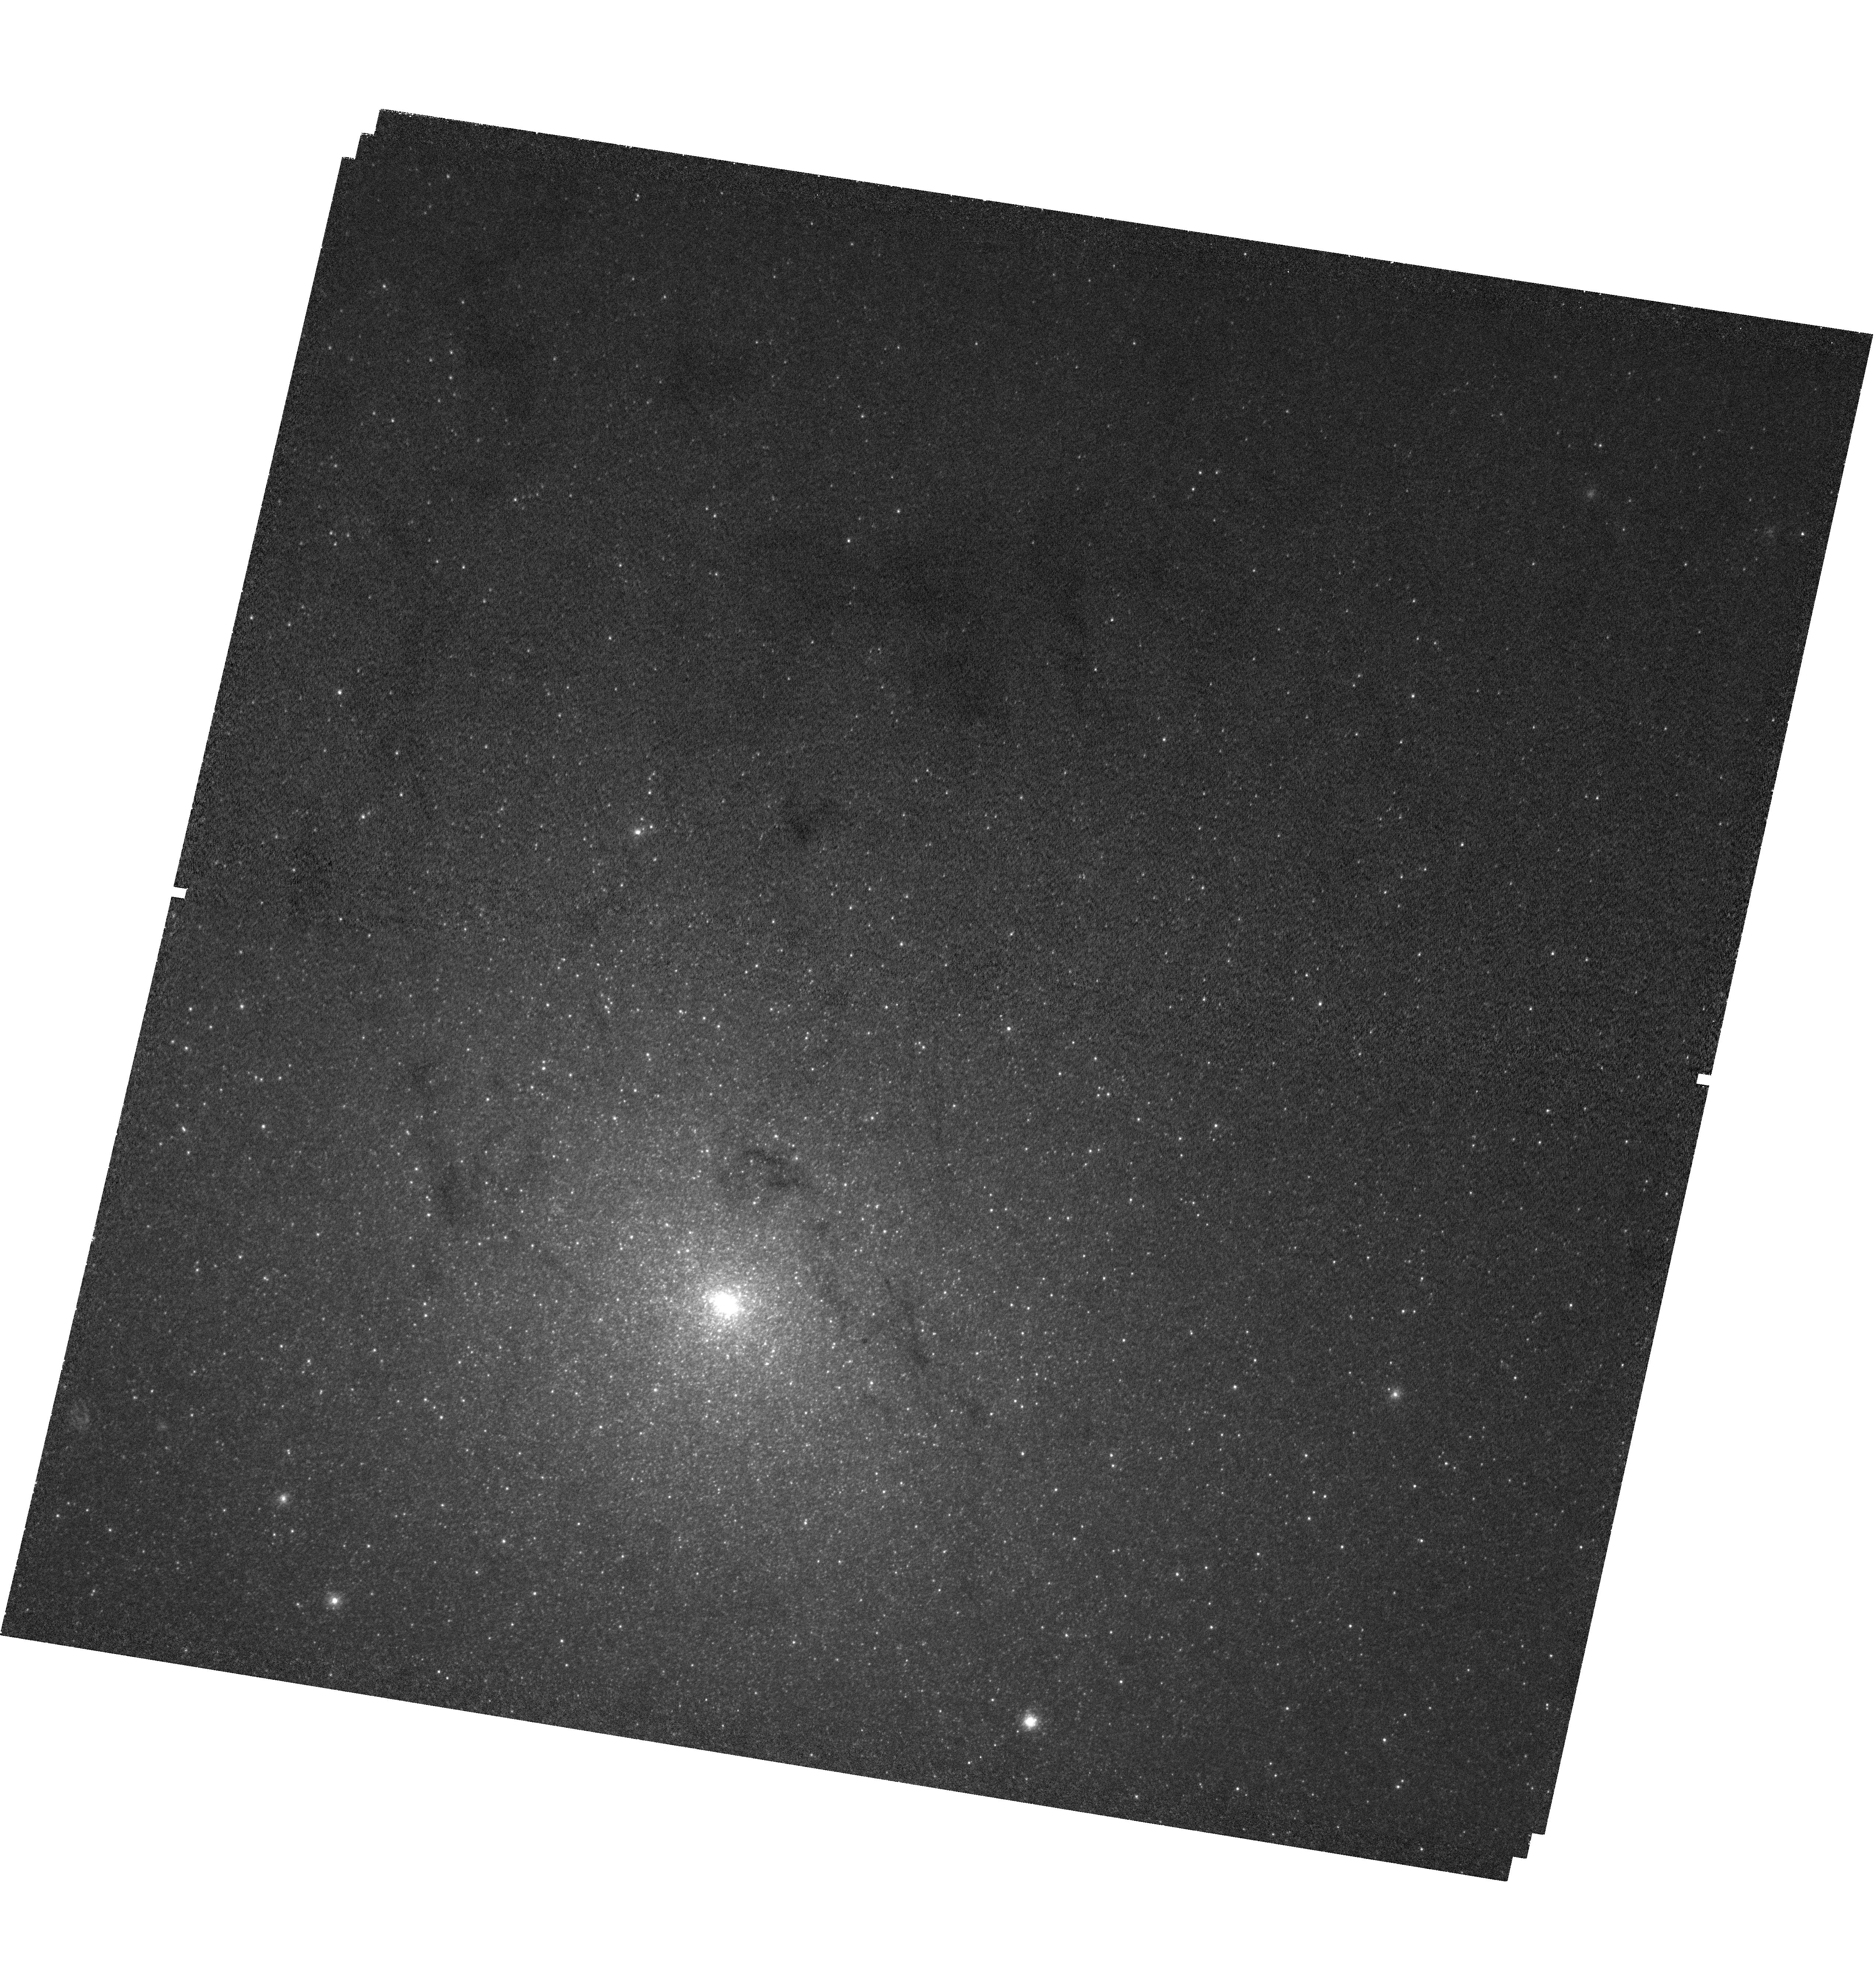
Target: NGC224-SN1885. Instrument: WFC3/UVIS. Filter: F225W. Exposure: 2.2 h. Observation ID: hst_12609_02_wfc3_uvis_f225w_ibr802

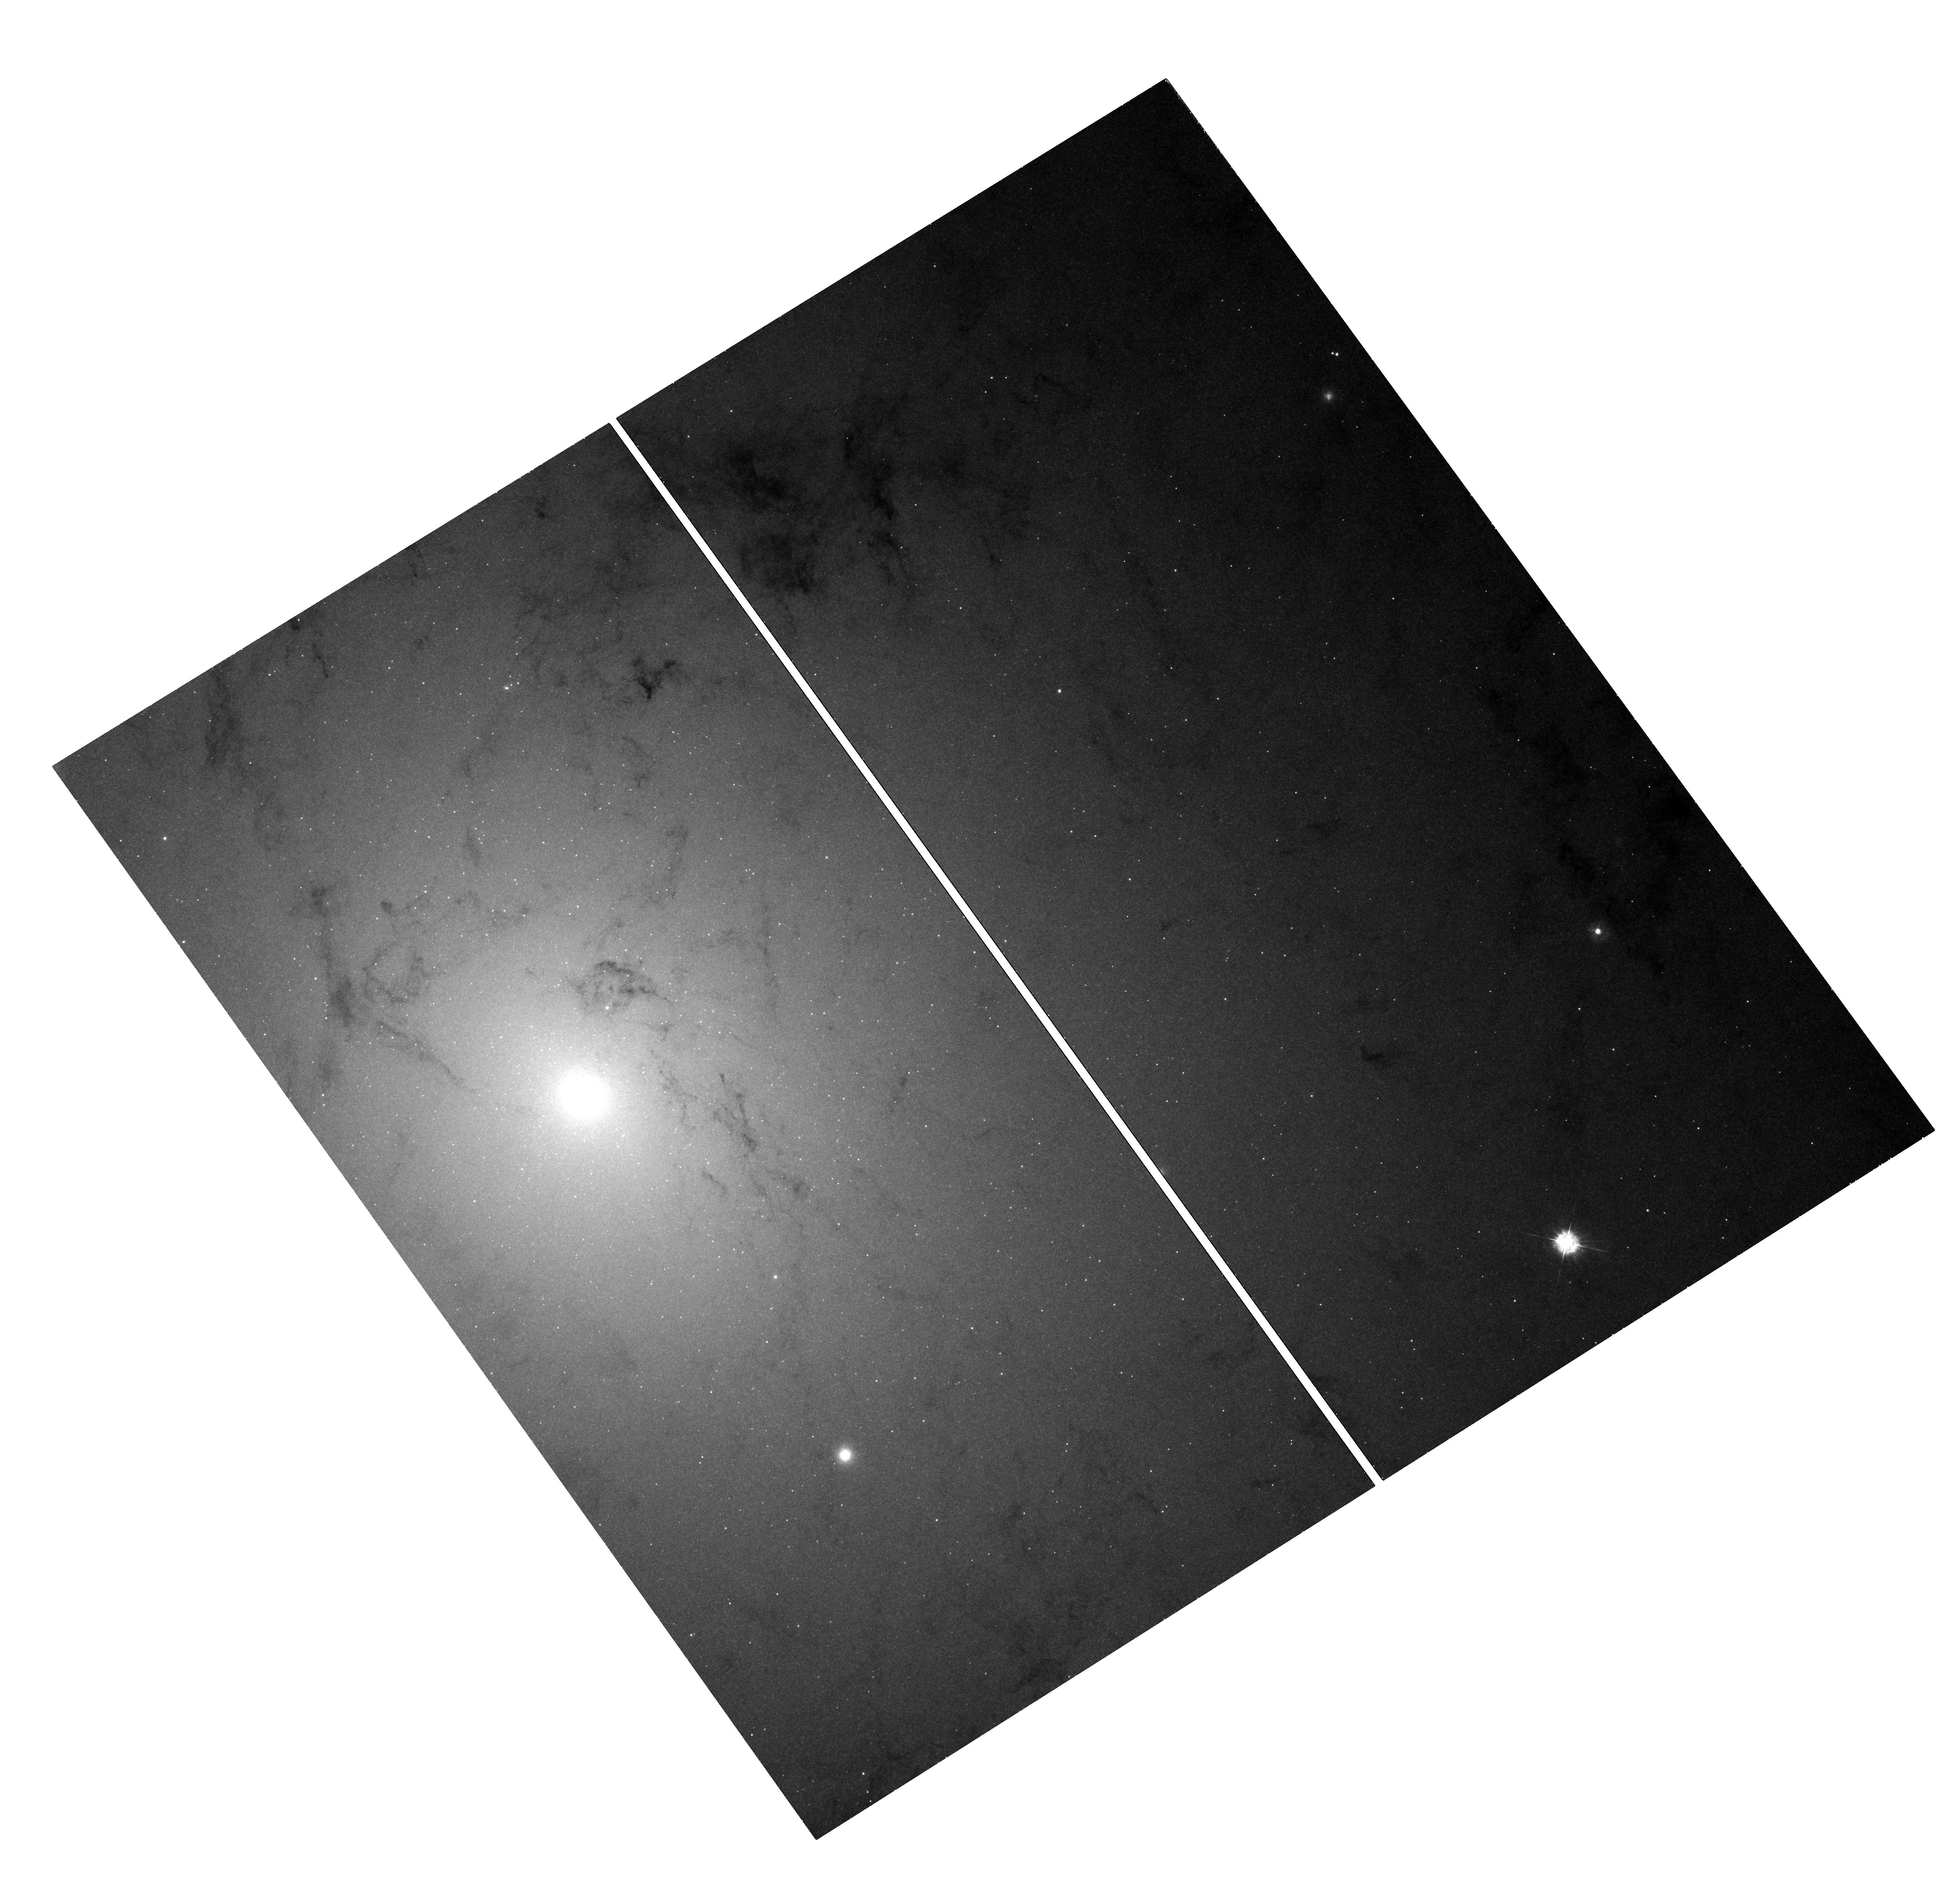
Target: NGC224-SN1885. Instrument: WFC3/UVIS. Filter: F336W. Exposure: 45 min. Observation ID: hst_12609_03_wfc3_uvis_f336w_ibr803

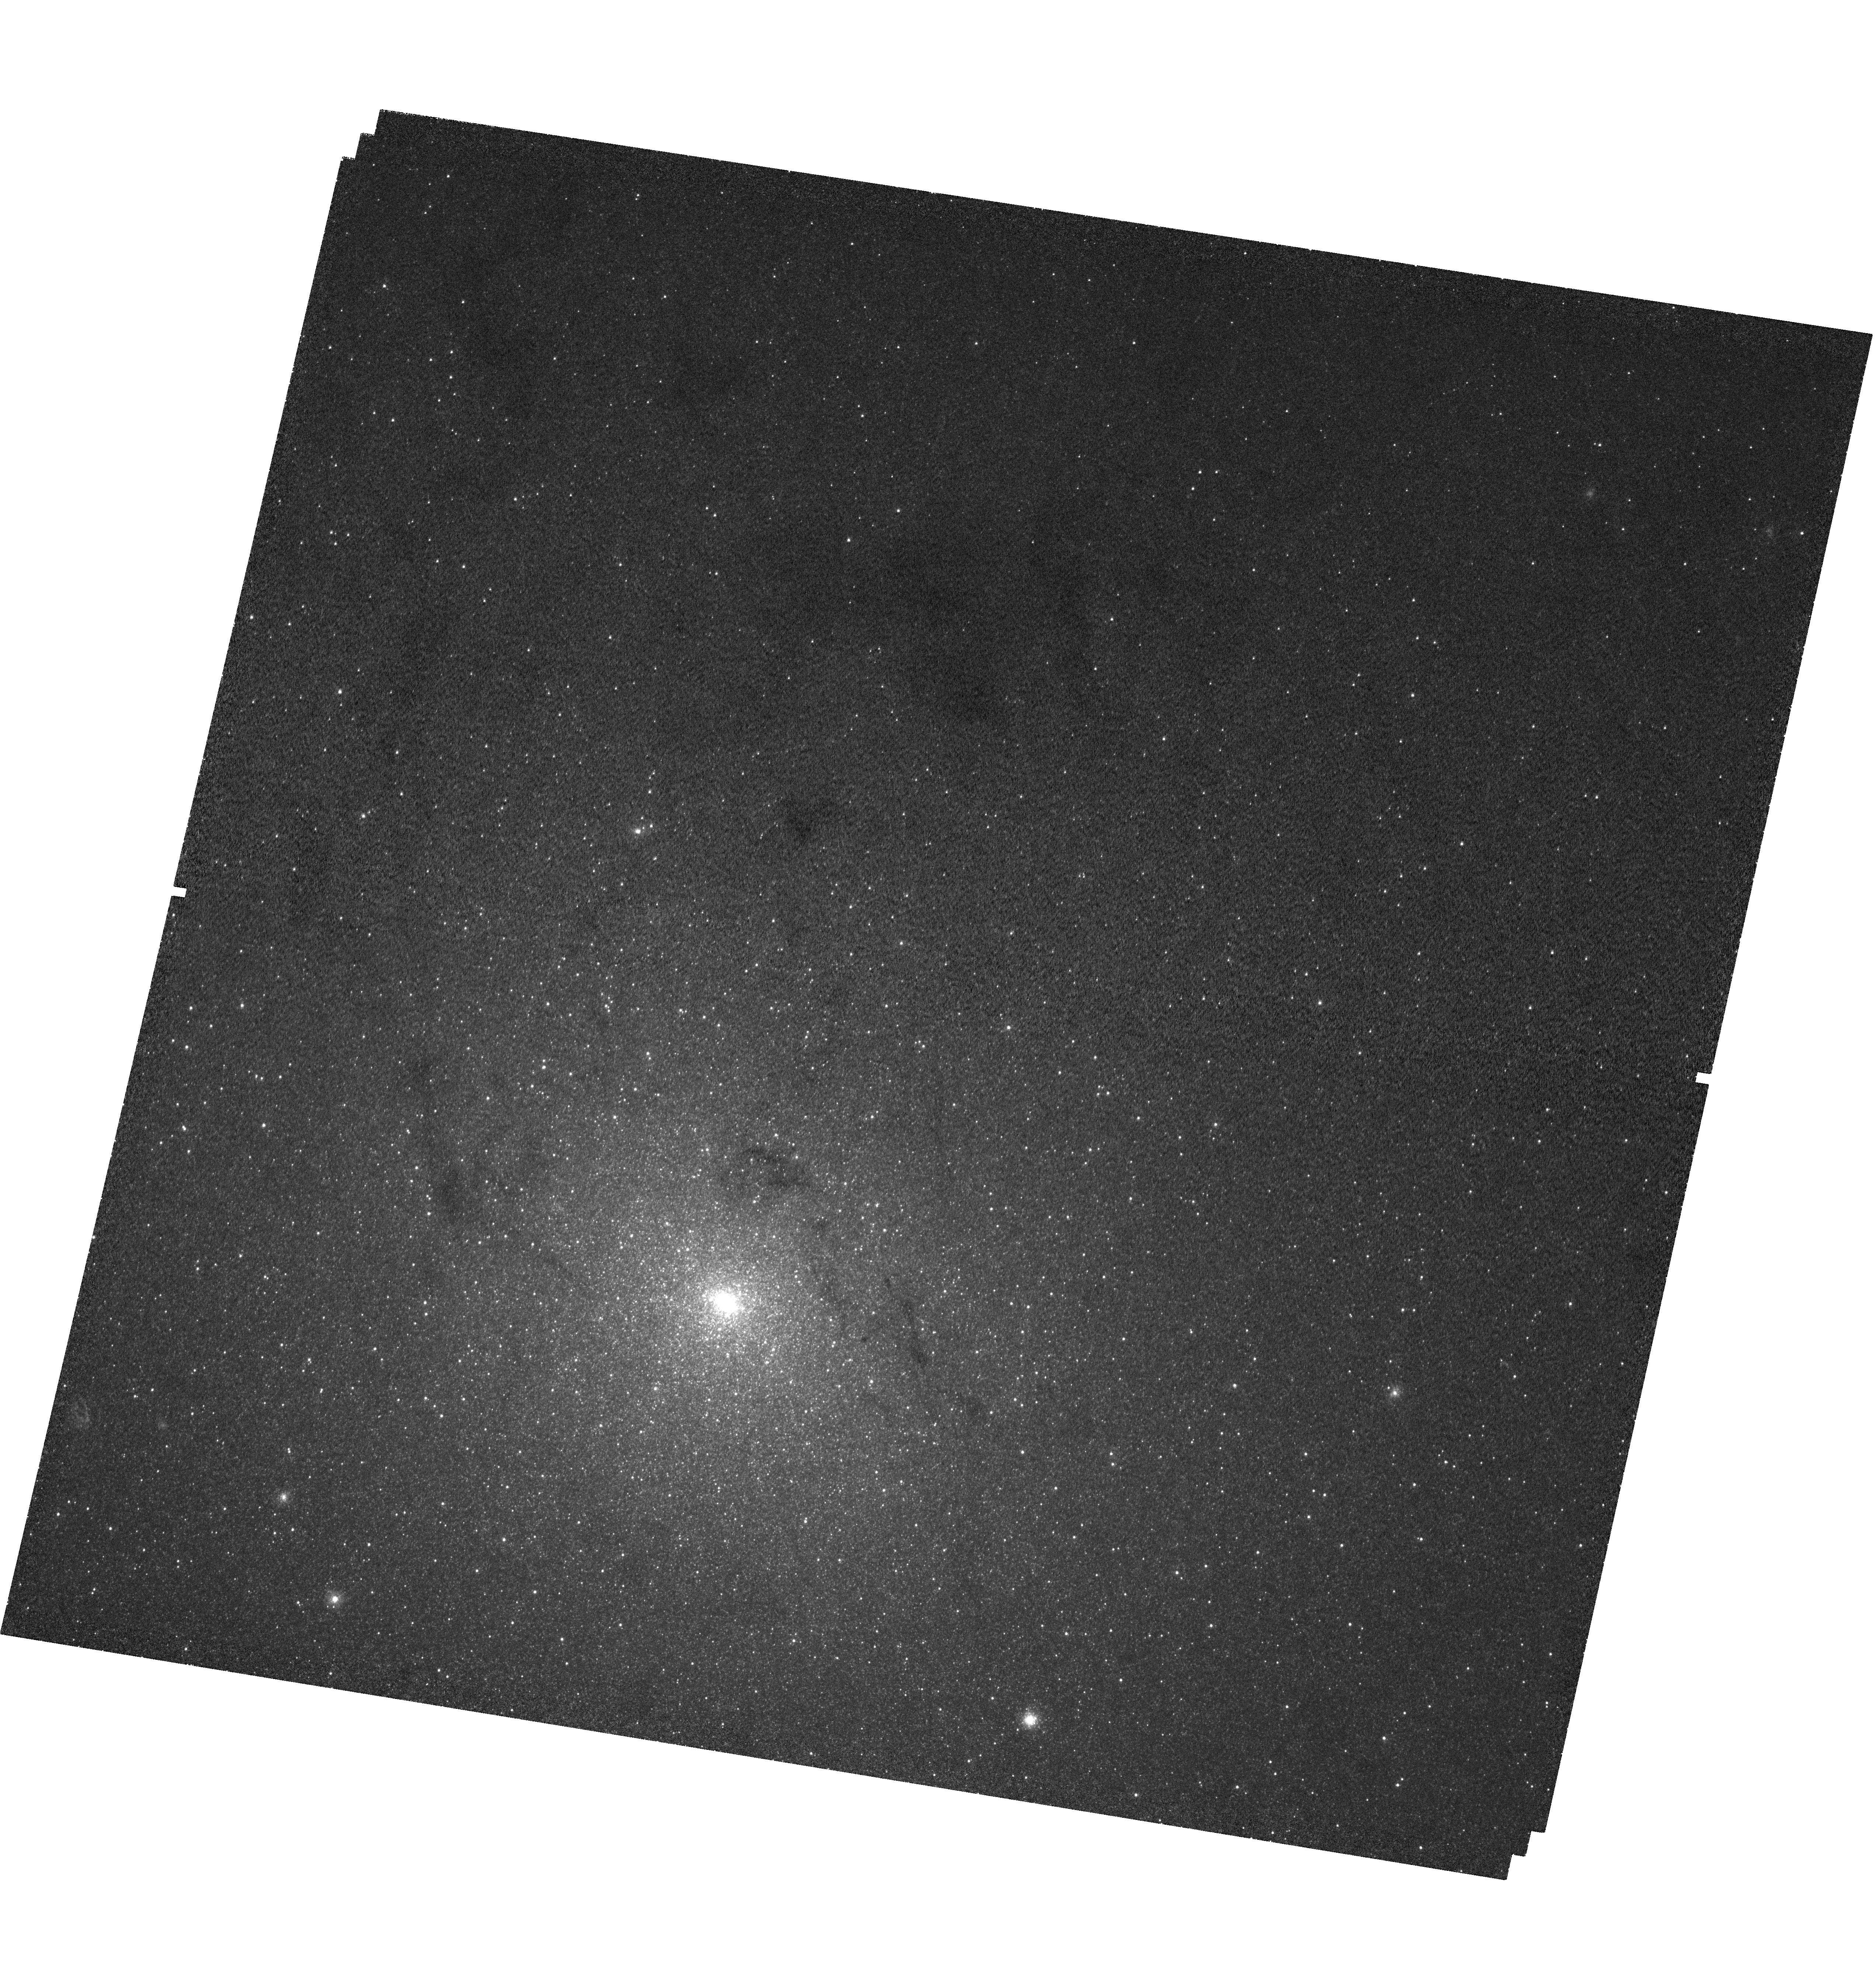
Target: NGC224-SN1885. Instrument: WFC3/UVIS. Filter: F225W. Exposure: 2.2 h. Observation ID: hst_12609_01_wfc3_uvis_f225w_ibr801

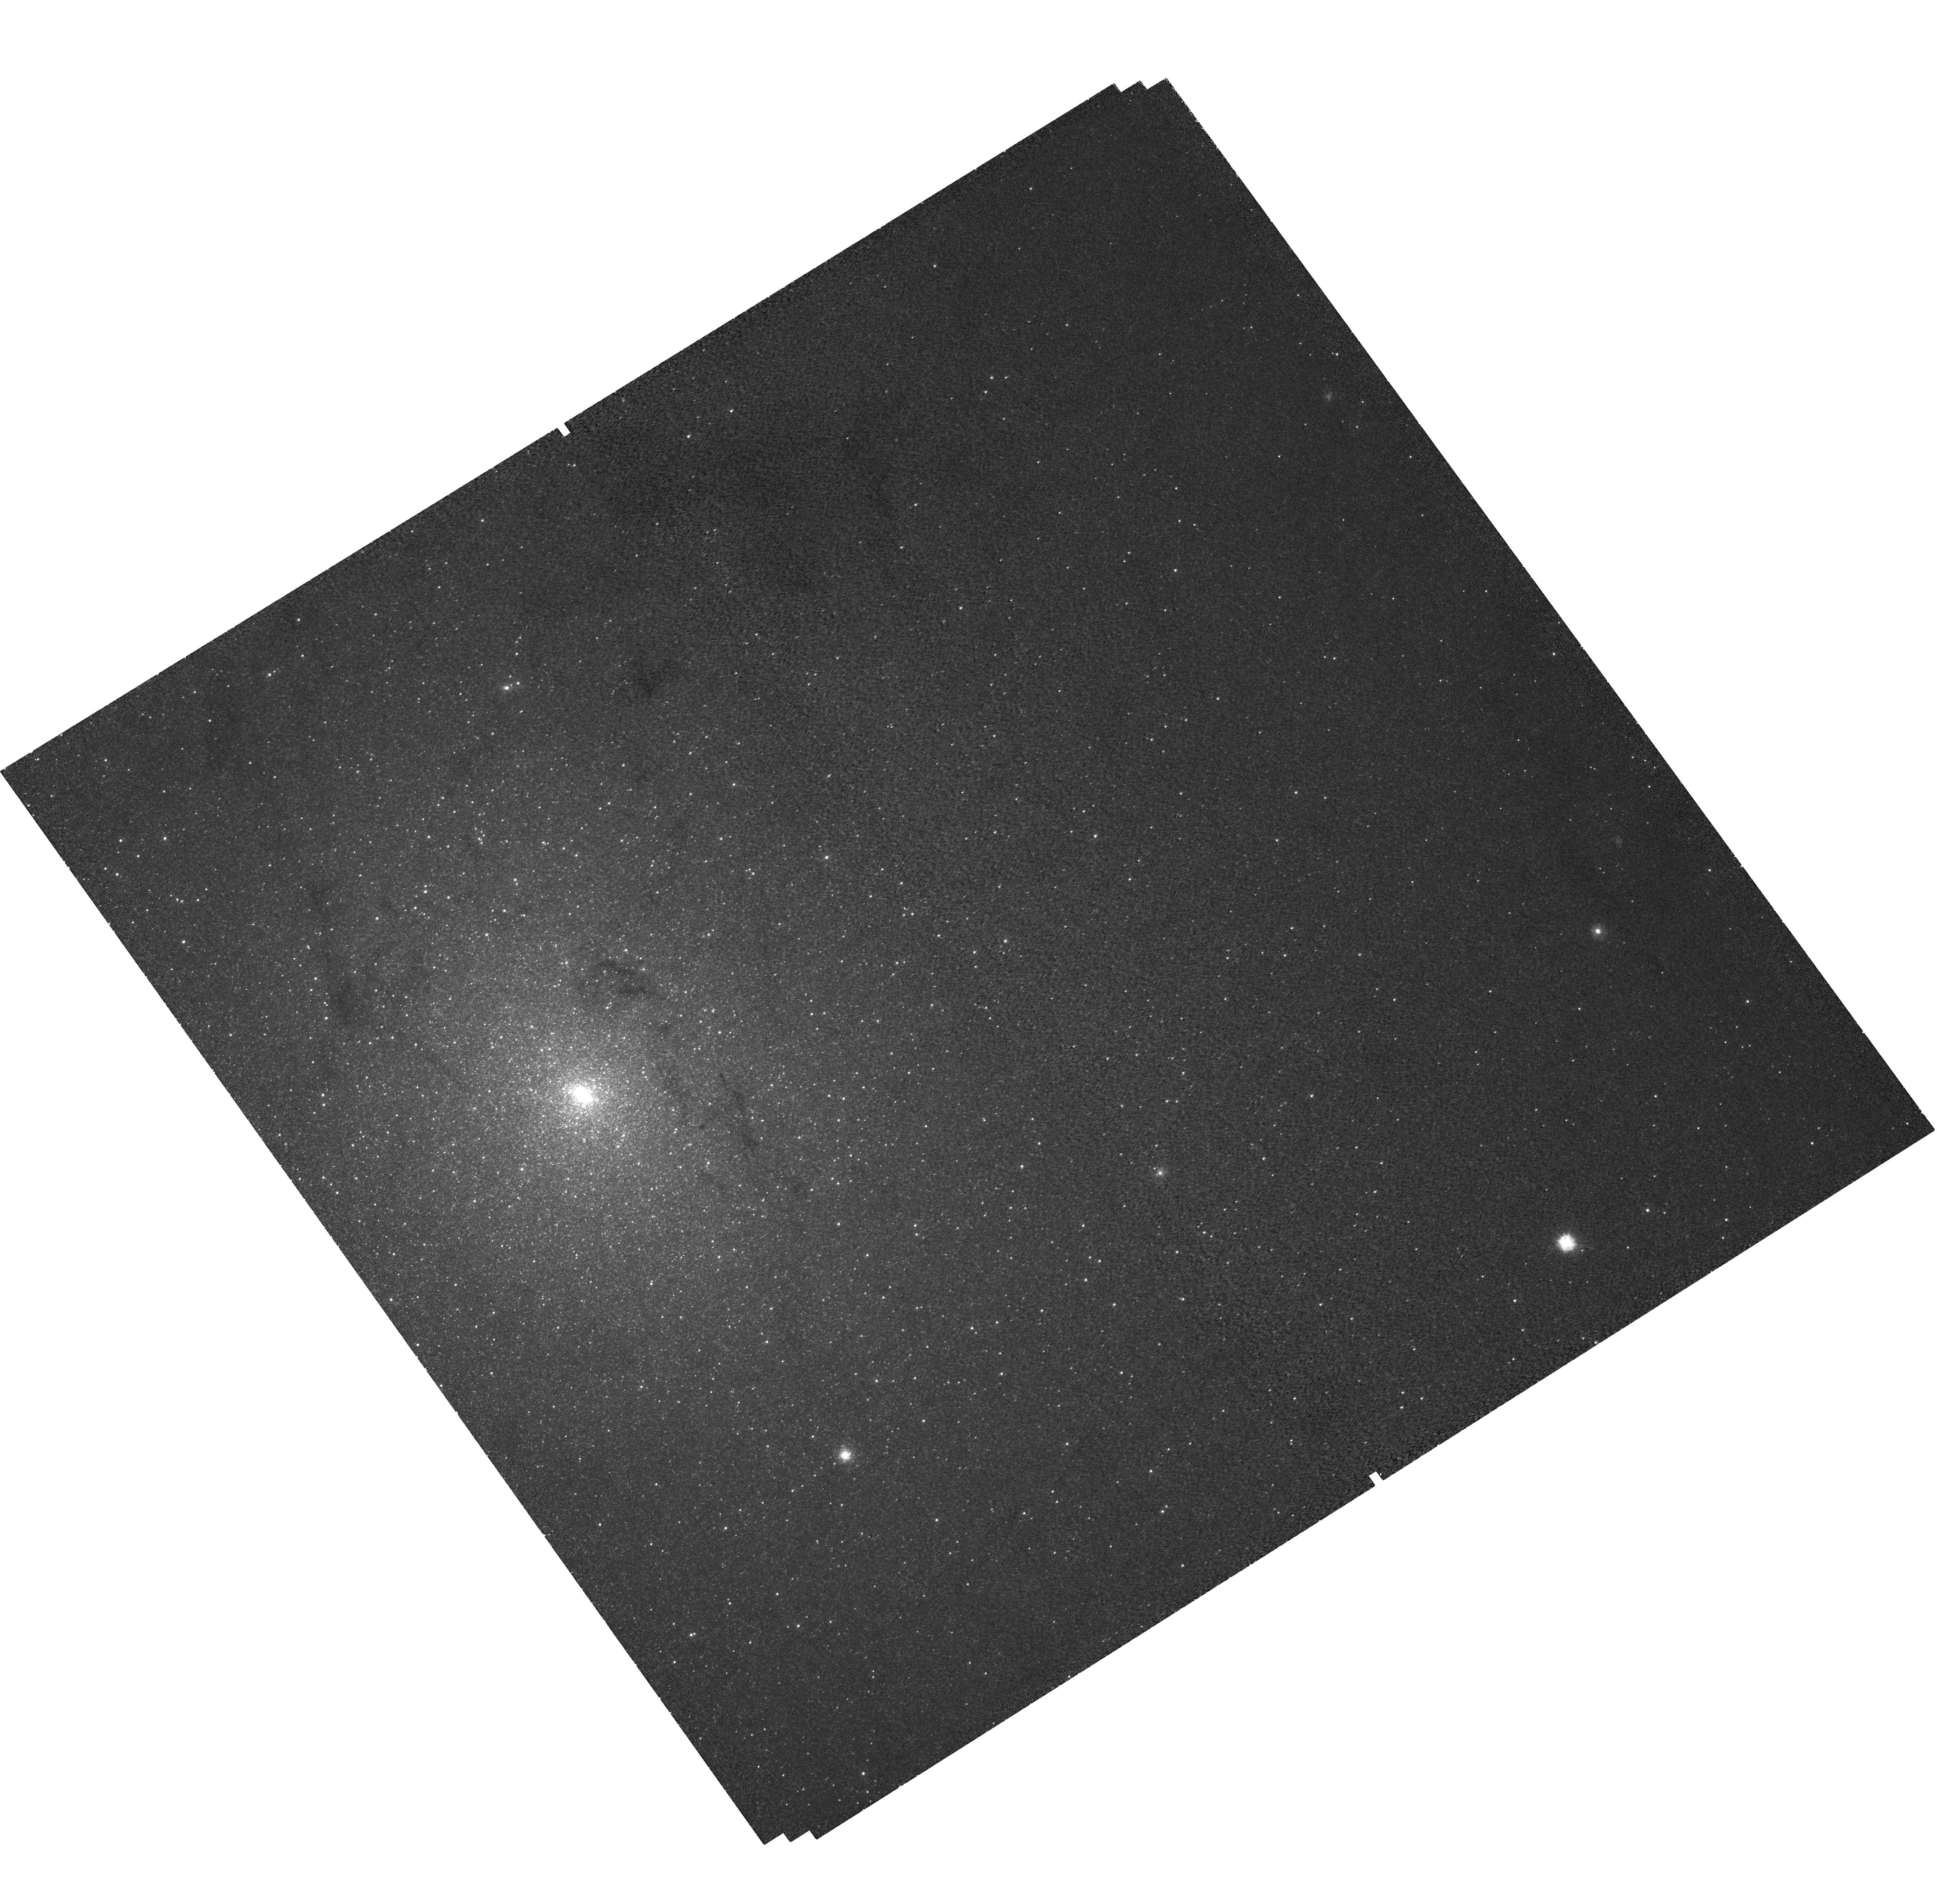
Target: NGC224-SN1885. Instrument: WFC3/UVIS. Filter: F225W. Exposure: 2.2 h. Observation ID: hst_12609_03_wfc3_uvis_f225w_ibr803

Imaging the Distribution of Iron in SN 1885 in M31 (PI: Fesen, Robert A.)

Type Ia supernovae are the thermonuclear explosions of CO white dwarfs but we don't know the specifics of how the nuclear burning proceeds from the core outward once it starts. The thermonuclear instability is thought to start off as a subsonic turbulent deflagration wave but then transition into a supersonic detonation wave. While Ni-56 mass differences between normal and subluminous Type Ia SNe reflect differences in the amount of burning that has occurred, we don't know if the explosion begins at the very center or off-center as some recent models suggest. Directly imaging the chemical distribution of ejecta from a Type Ia SN is actually possible in the case of the subluminous Type Ia SN 1885 which occurred on the near-side of M31's central bulge. The entire 126 year old remnant -- from core to the outer edge -- is visible via strong Ca and Fe line absorptions. In Cycle 17, we imaged the remnant in Fe I using ACS/WFC which revealed a strongly off-center Fe I distribution. However, the dominant ionization species of the remnant's iron-rich ejecta is Fe II, not Fe I. Here we propose a WFC3/F225W Fe II image of SN 1885 to obtain a high-resolution 2D map of all its iron-rich ejecta by taking advantage of an extraordinary situation: Having a young, nearby Type Ia SN remnant visible in silhouette against a galaxy-size light table -- plus a NUV WFC3 filter (F225W) that isolates the strong resonance lines of Fe II. The proposed observation will reveal the remnant's total iron distribution and sphericity as a function of expansion velocity directly testing SN Ia models with a 2D ejecta mapping.